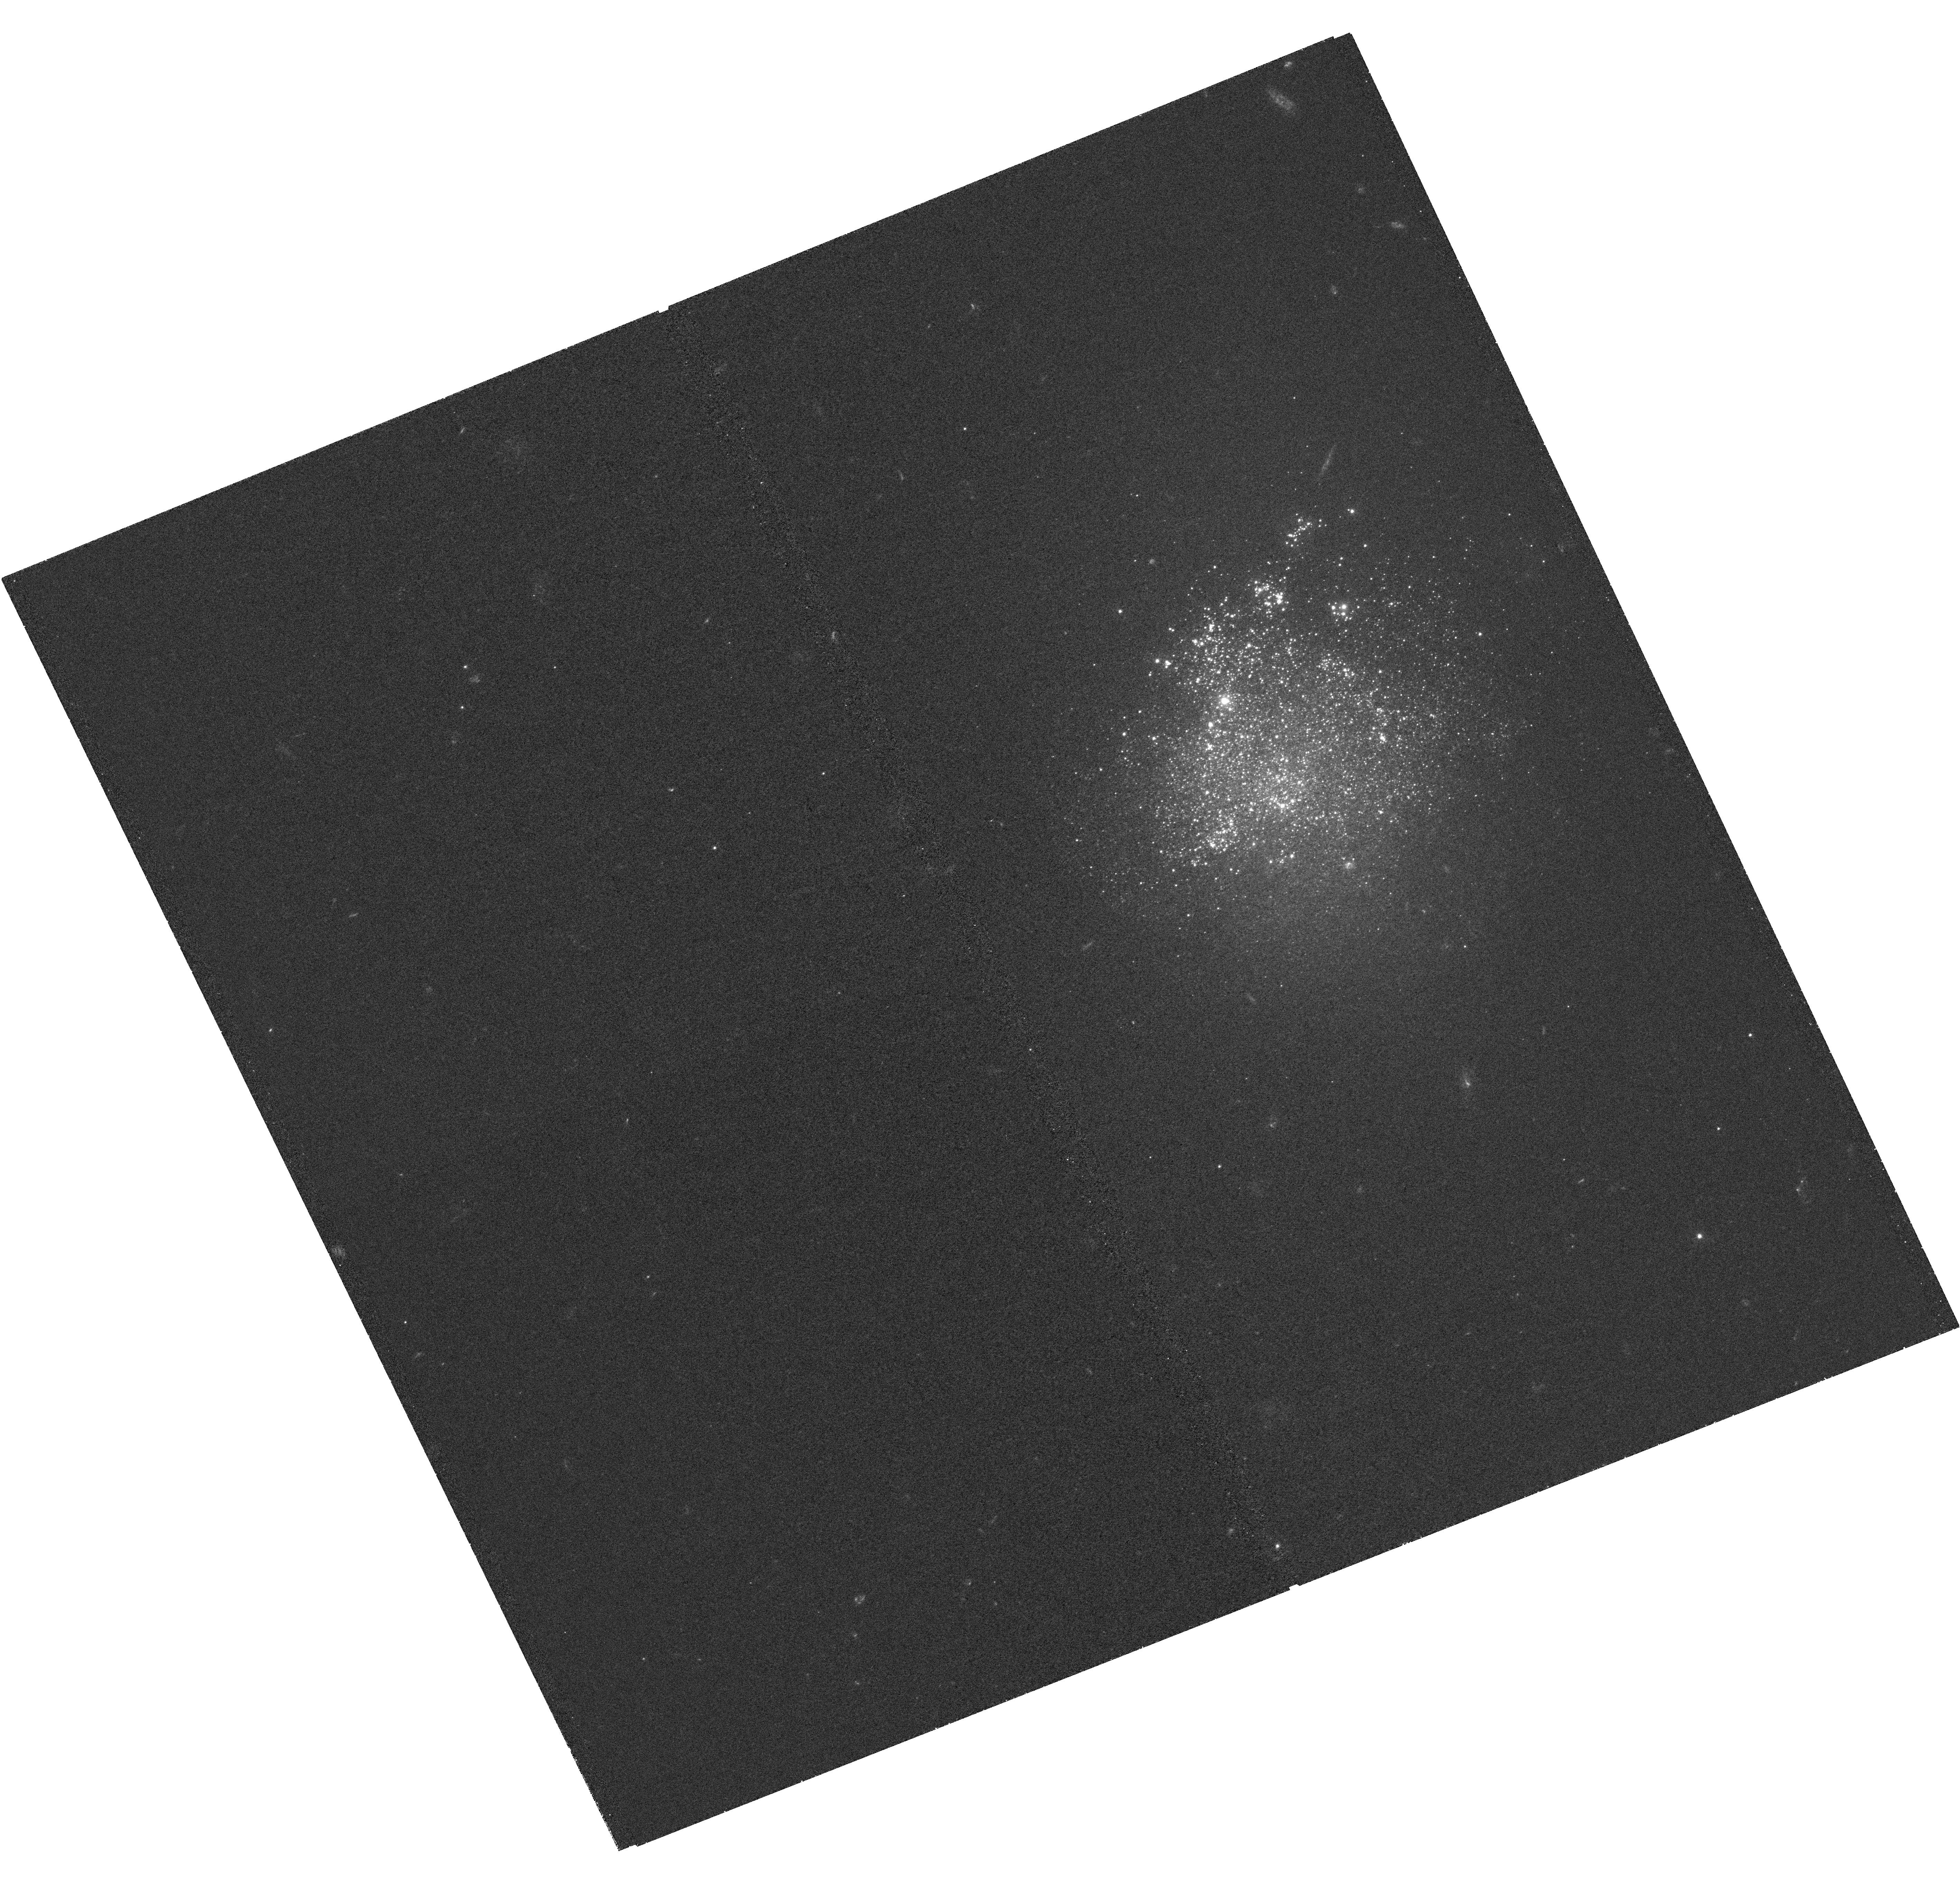
Target: NGC4163
Instrument: WFC3/UVIS
Filter: F336W
Exposure: 1 h
Observation ID: hst_15275_17_wfc3_uvis_f336w_idn017

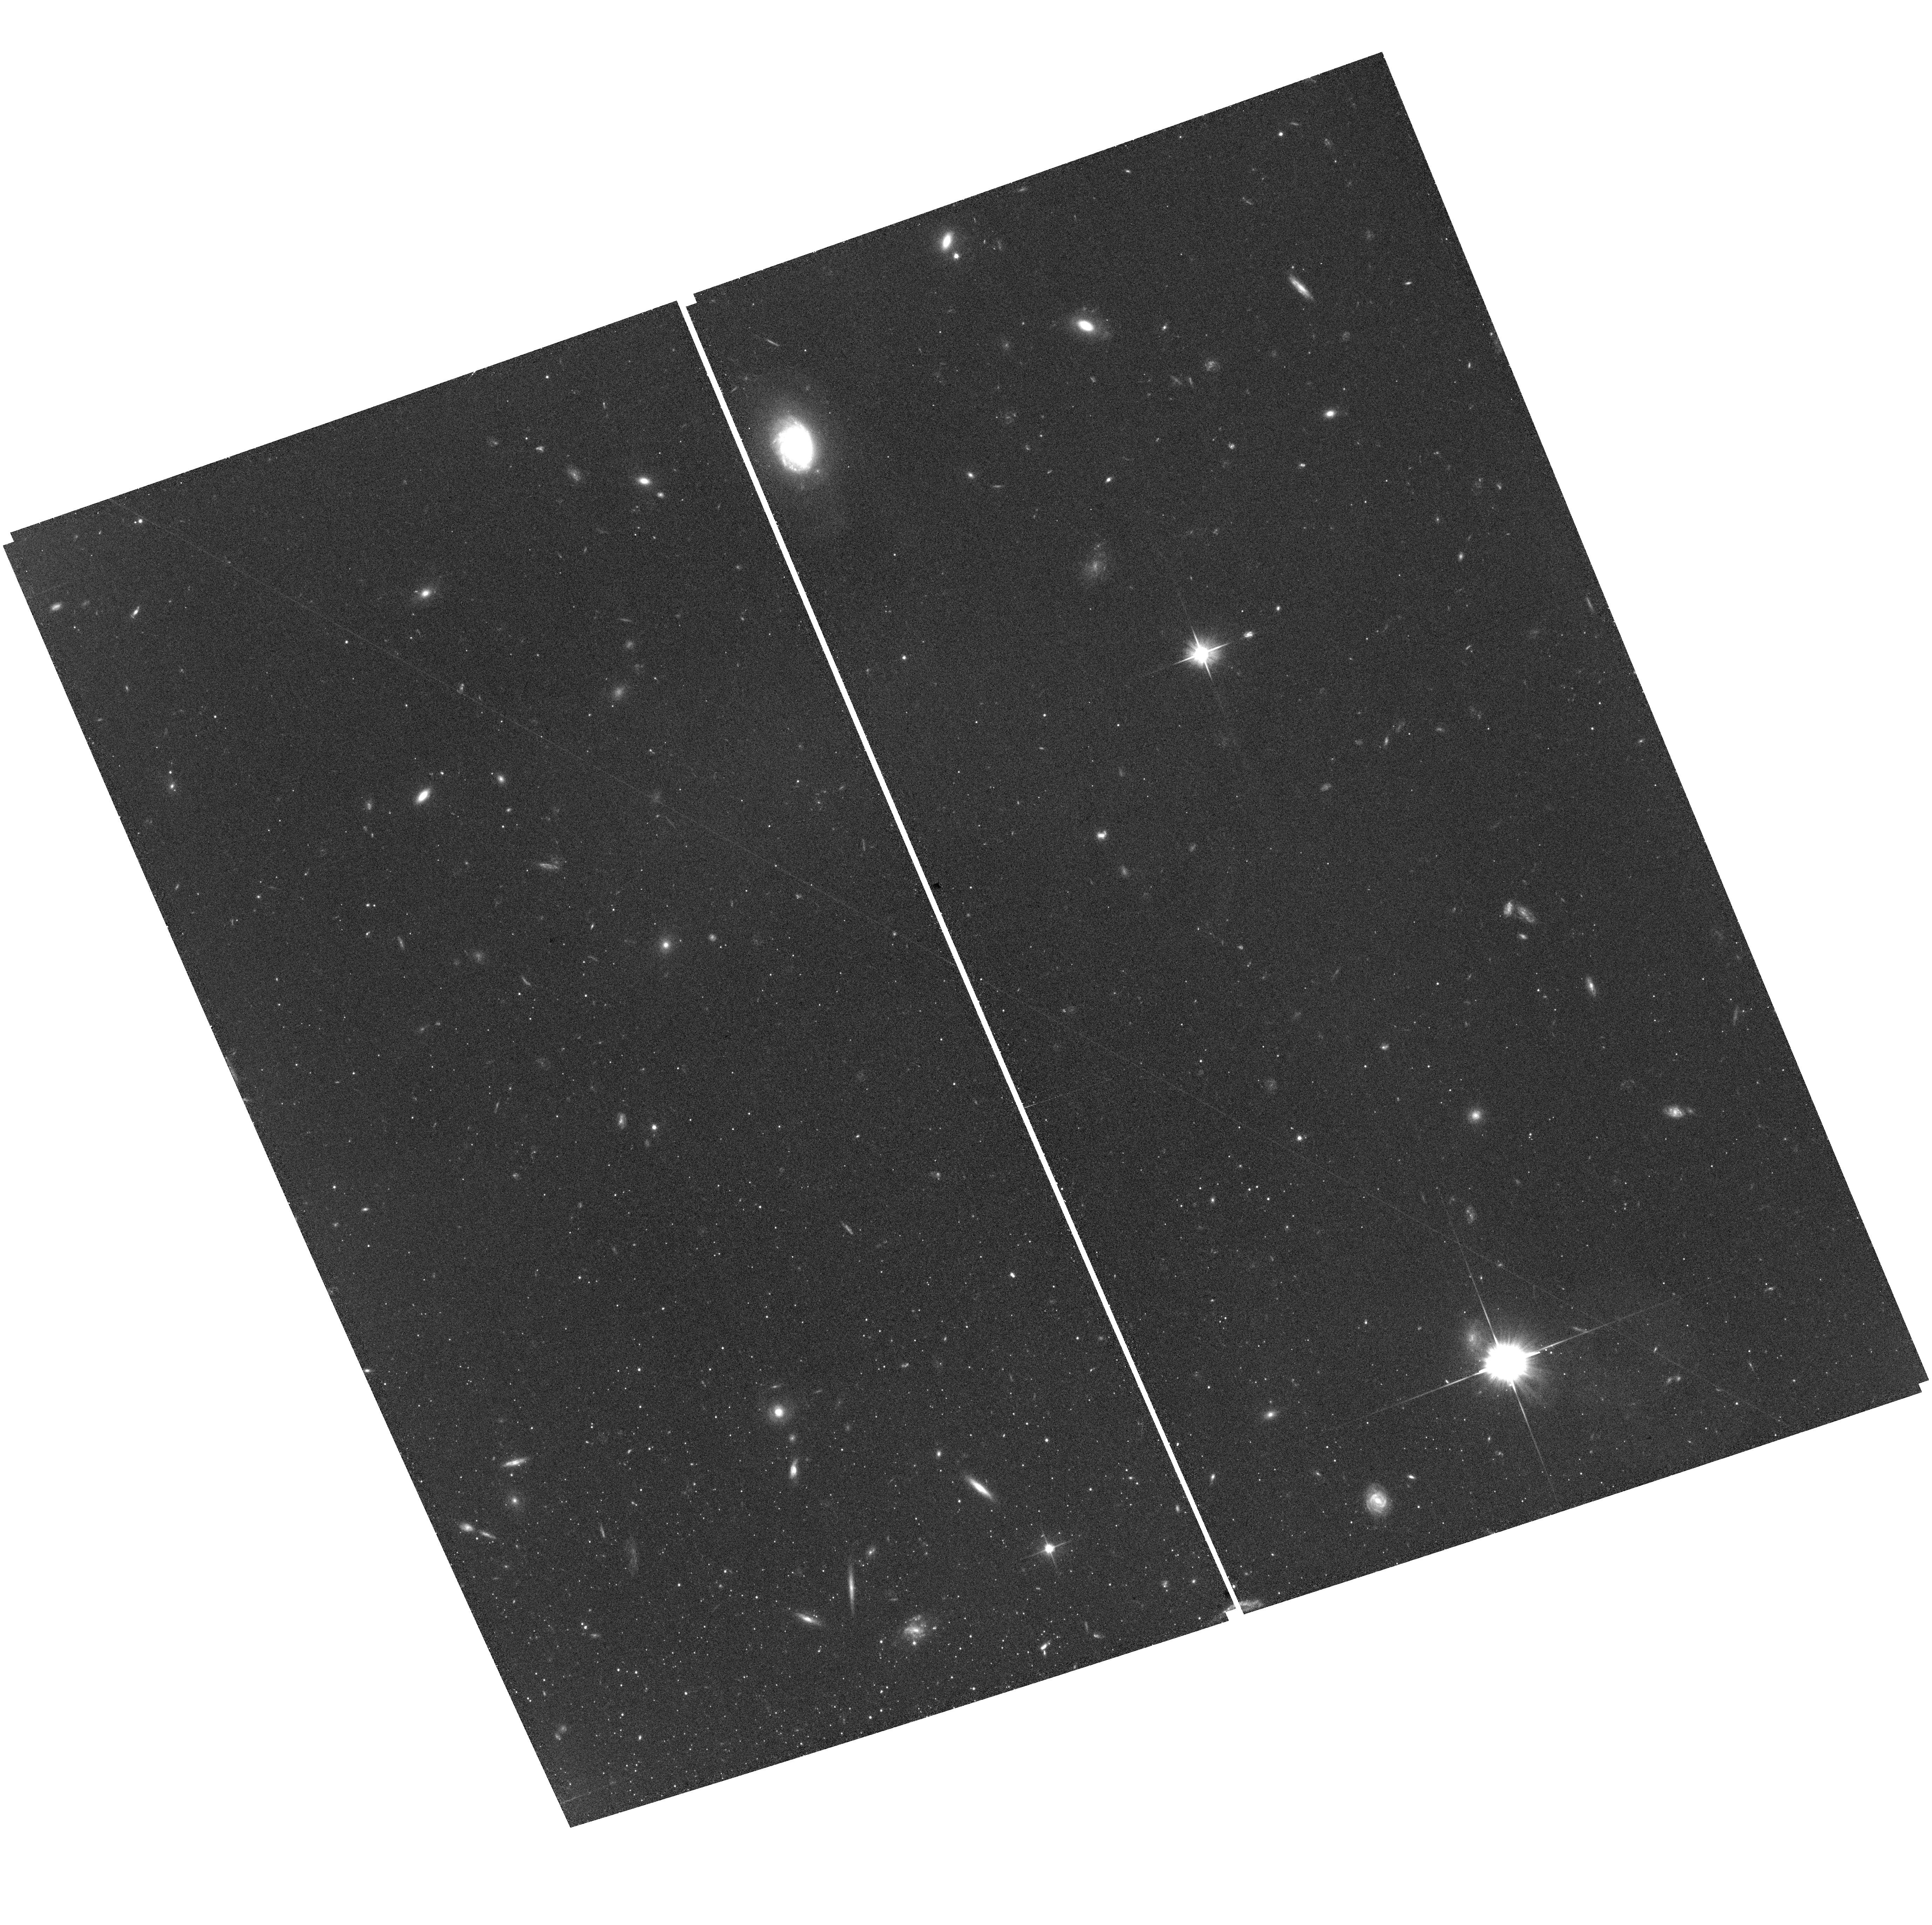
Target: SEXTANS-B
Instrument: ACS/WFC
Filter: F606W
Exposure: 39 min
Observation ID: hst_15275_08_acs_wfc_f606w_jdn008

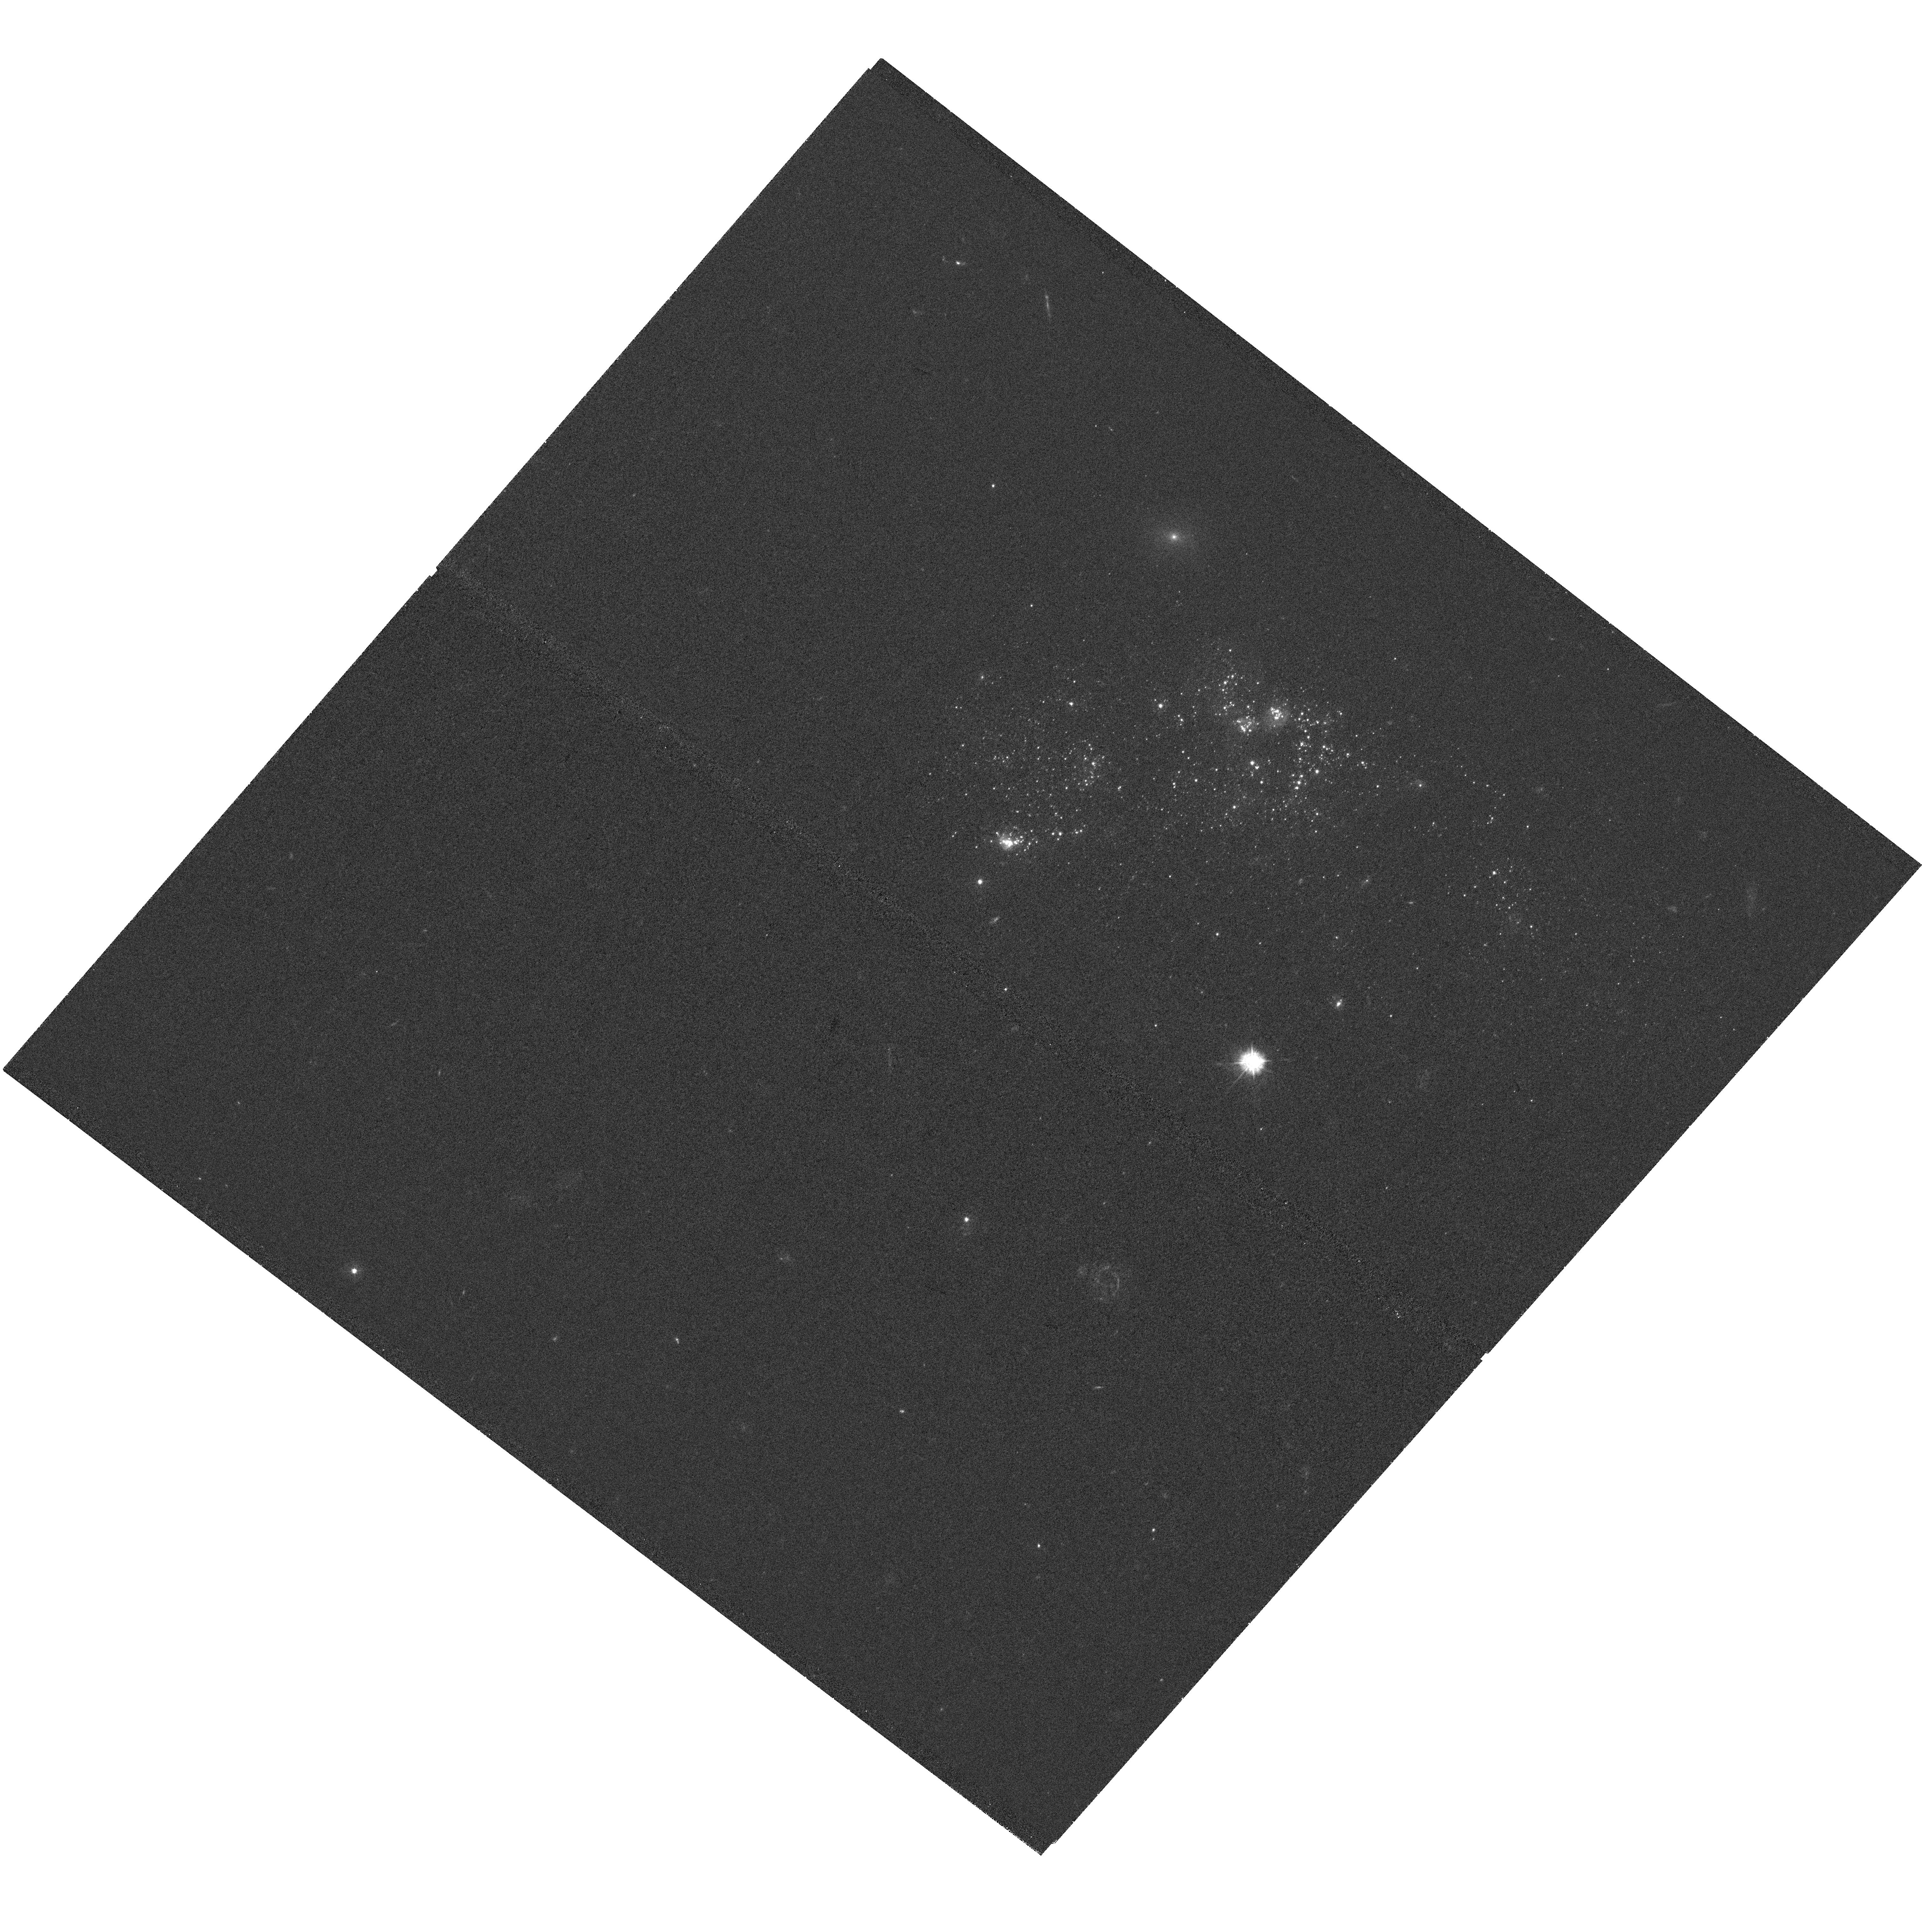
Target: CVN1-DW-A
Instrument: WFC3/UVIS
Filter: F336W
Exposure: 59 min
Observation ID: hst_15275_19_wfc3_uvis_f336w_idn019

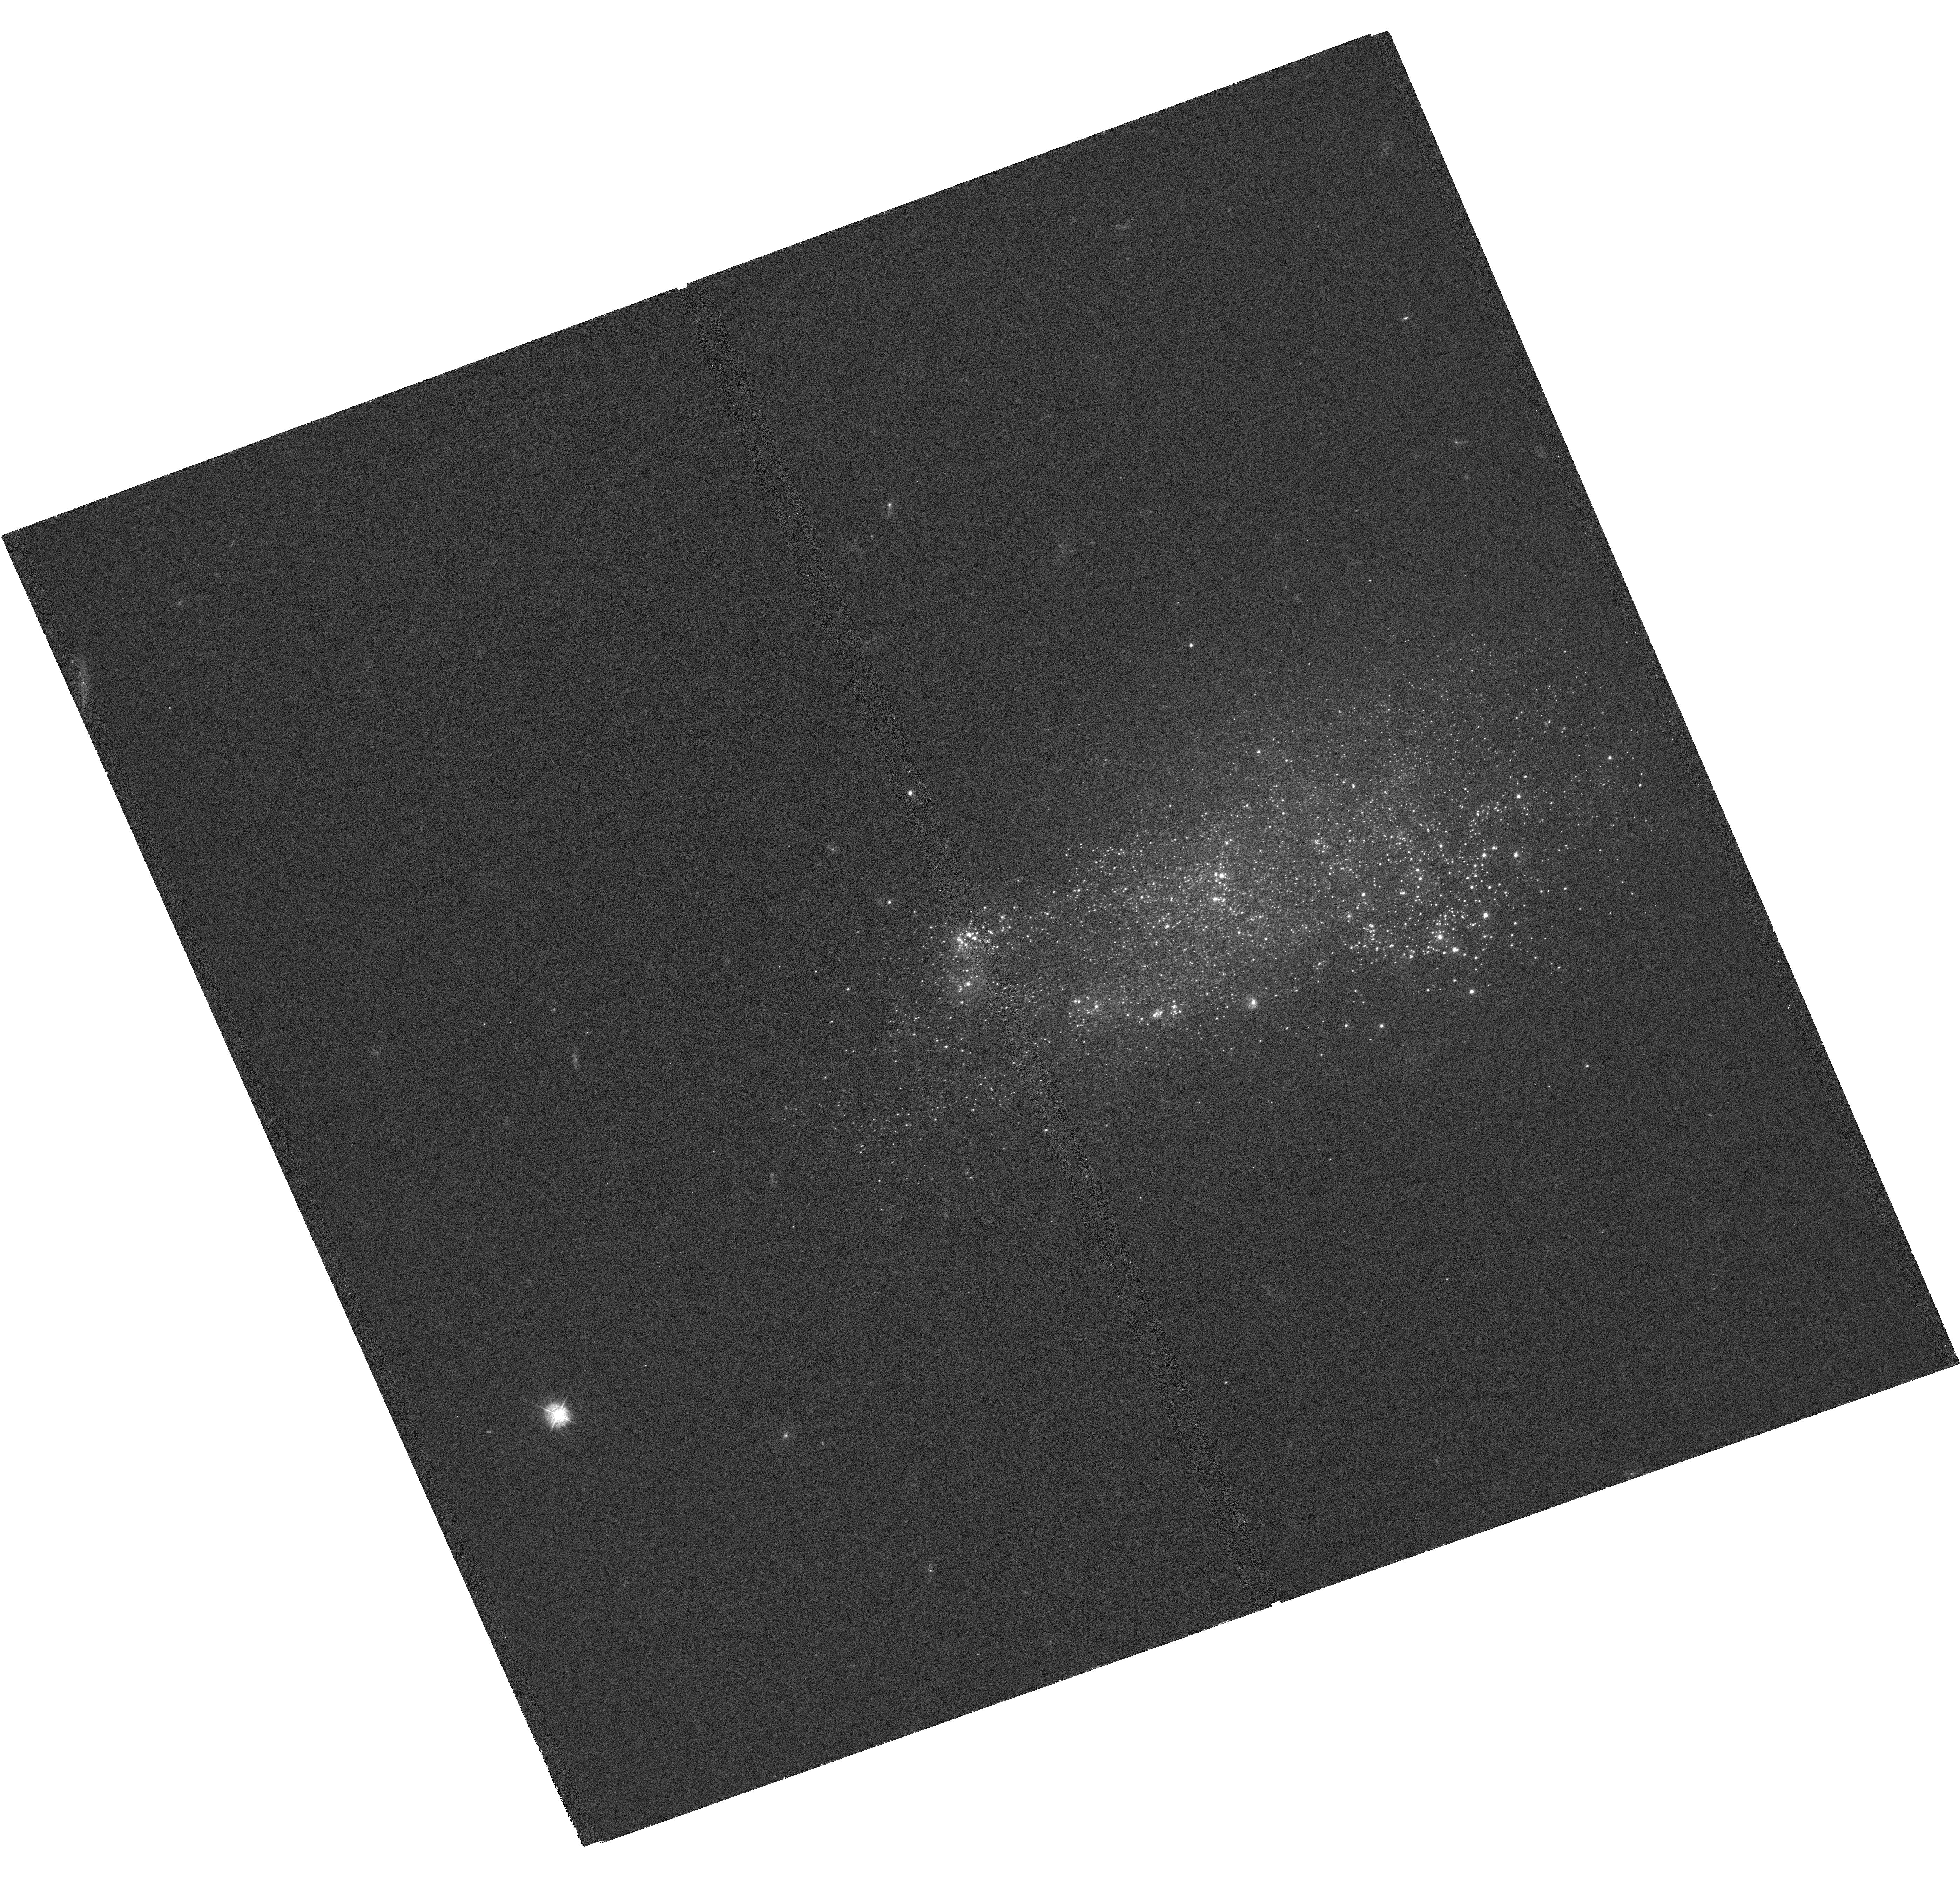
Target: UGC8508
Instrument: WFC3/UVIS
Filter: F336W
Exposure: 1.1 h
Observation ID: hst_15275_14_wfc3_uvis_f336w_idn014

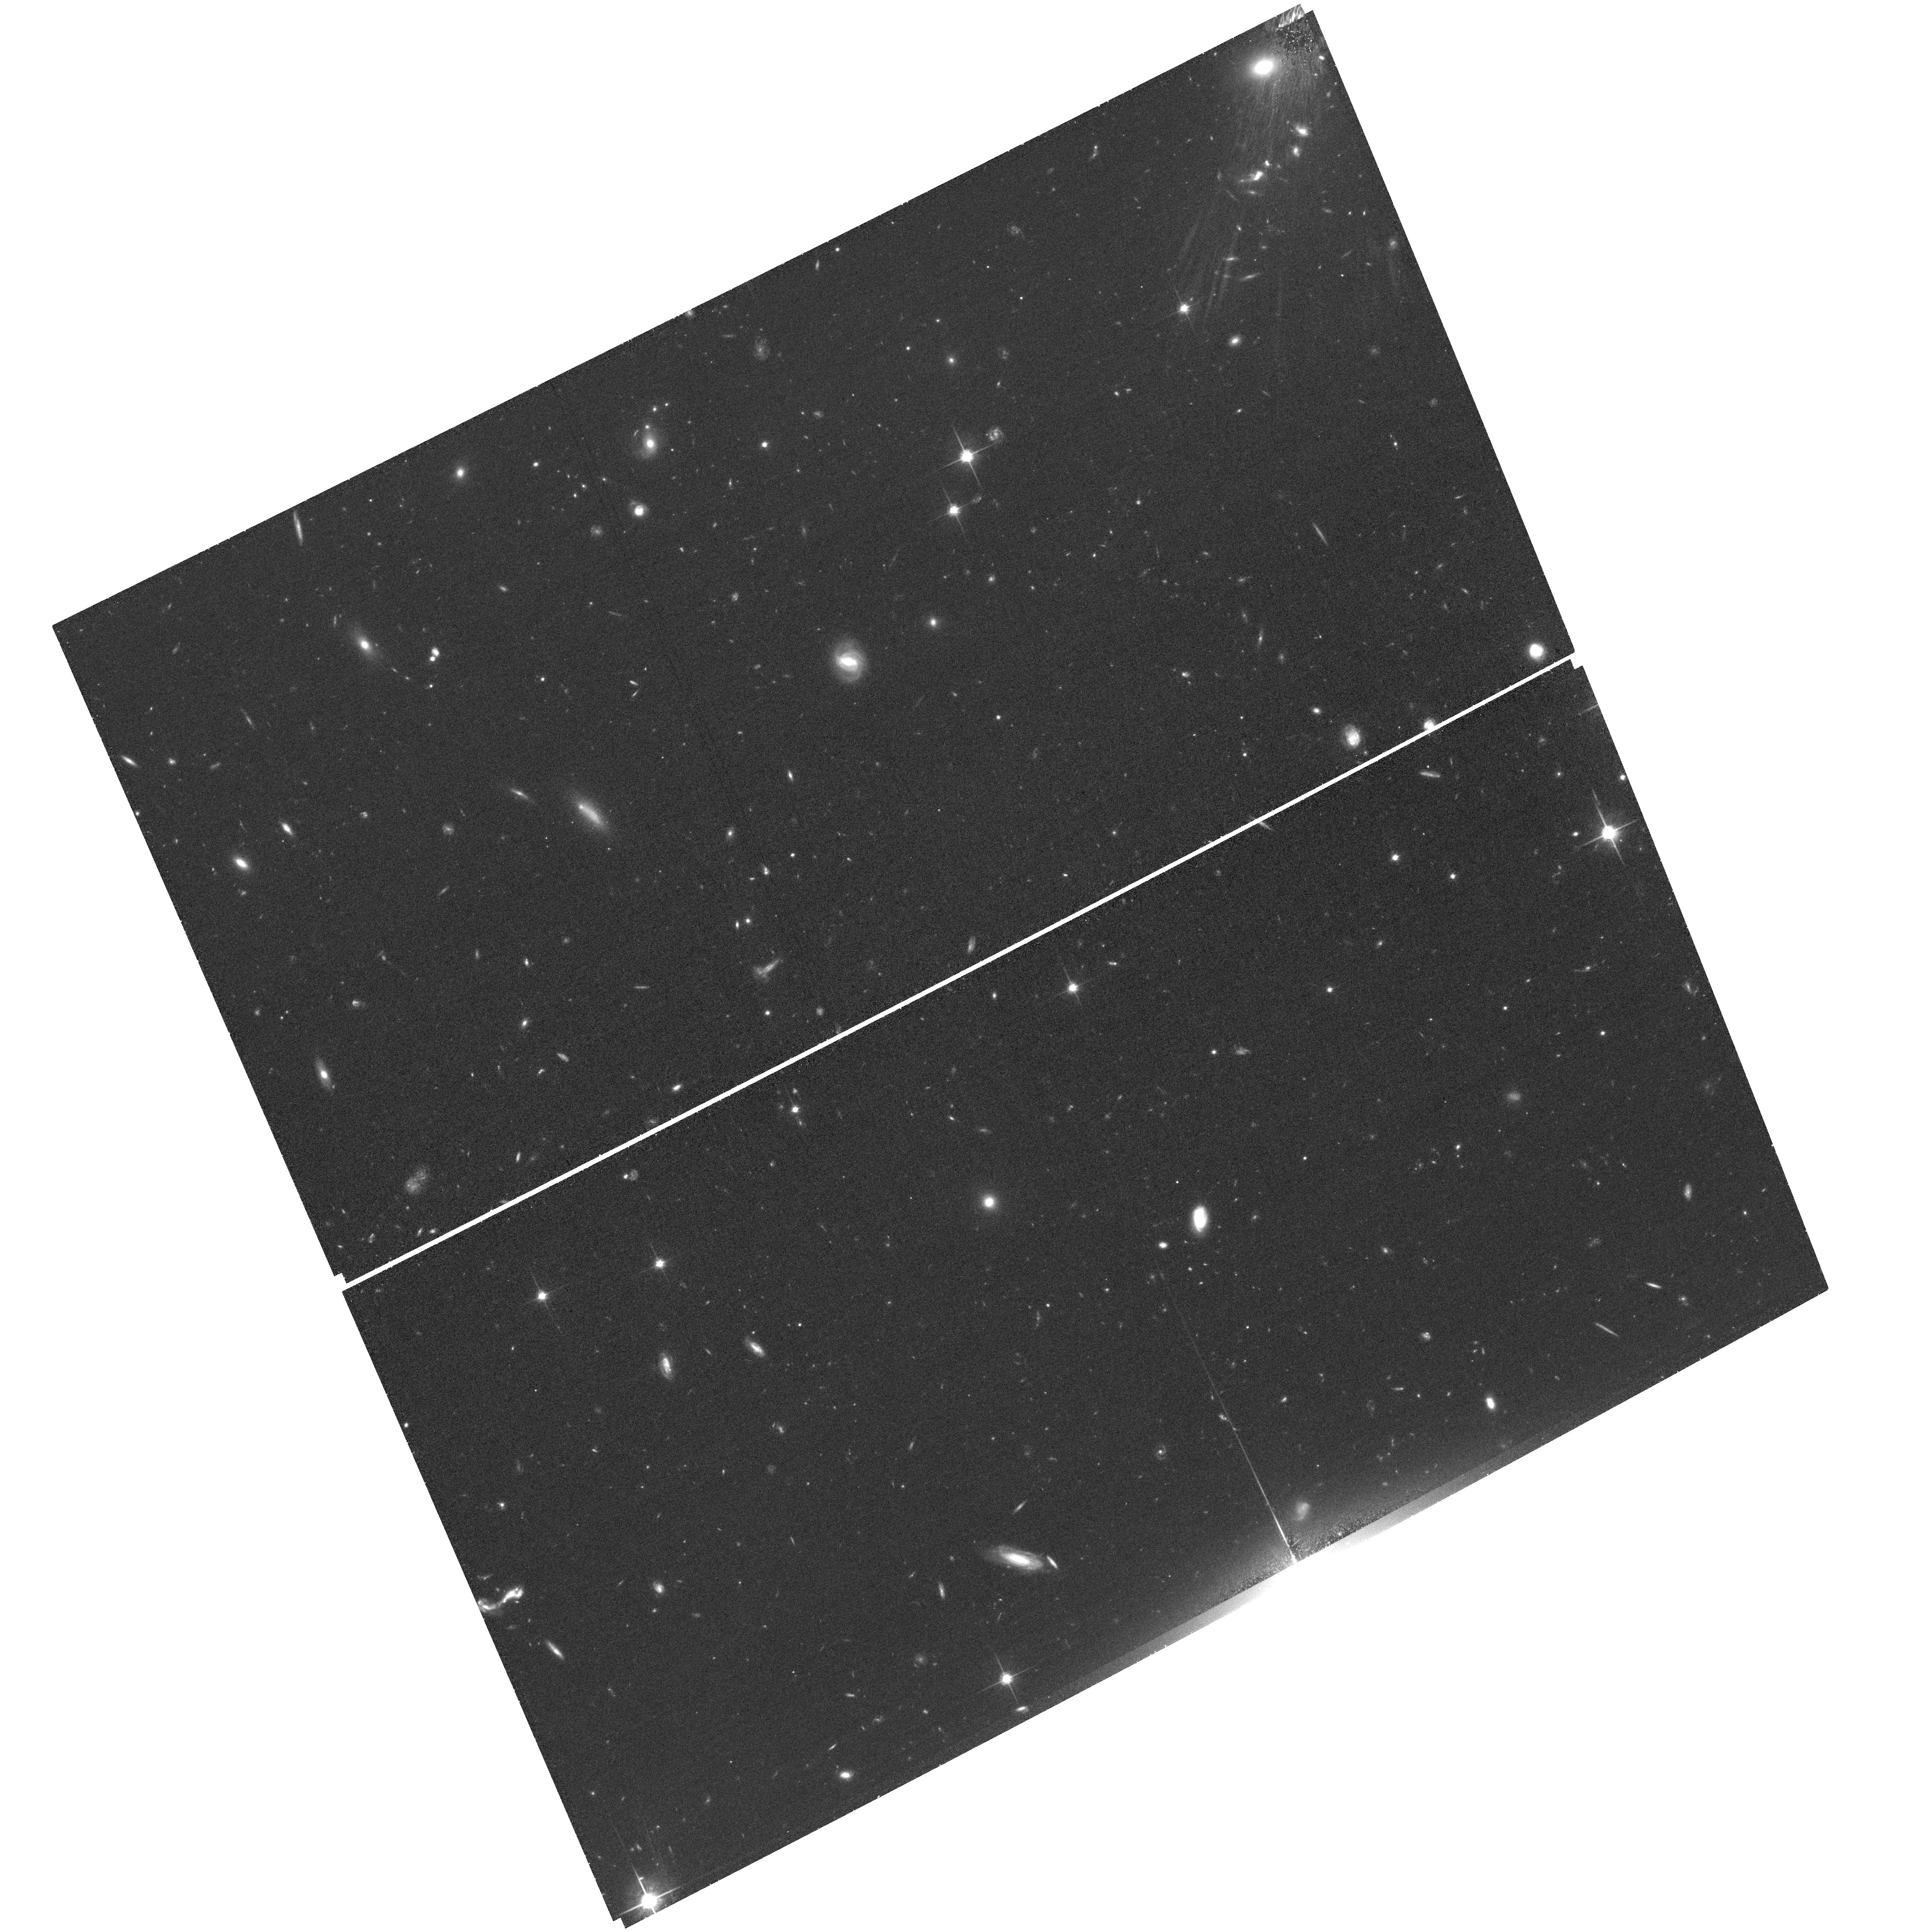
Target: UGC9240
Instrument: ACS/WFC
Filter: F814W
Exposure: 58 min
Observation ID: hst_15275_16_acs_wfc_f814w_jdn016

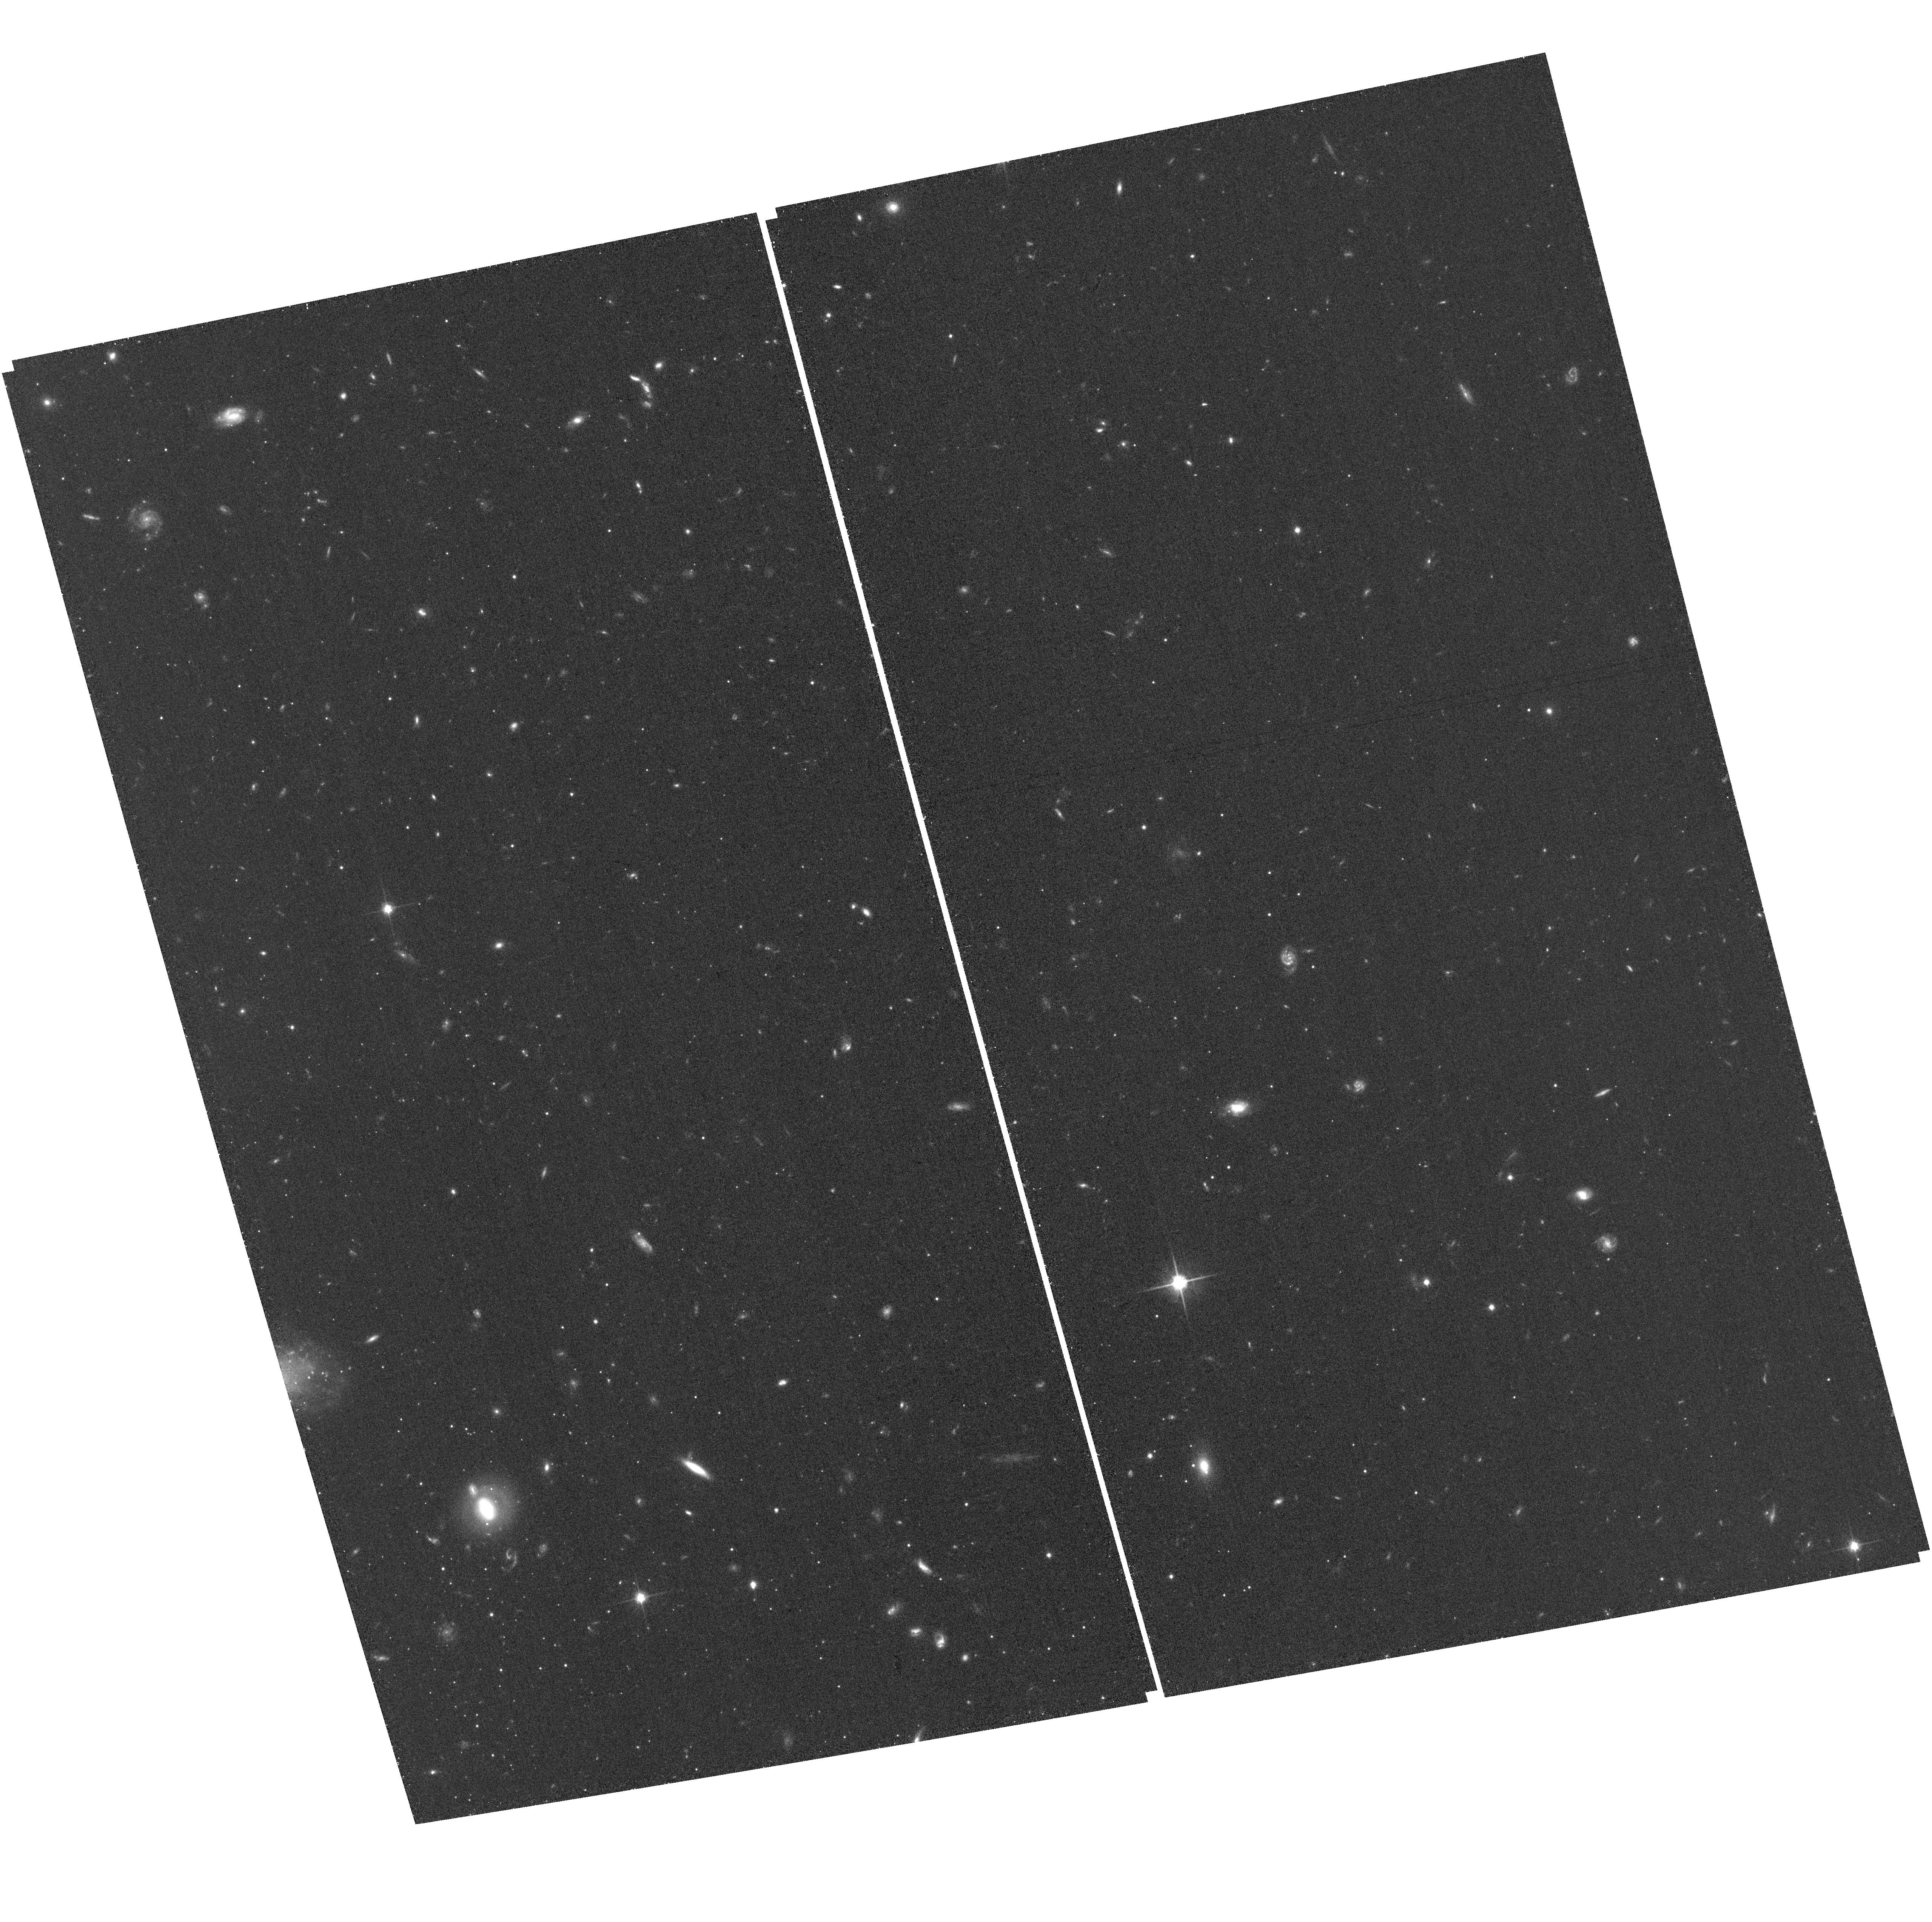
Target: SEXTANS-A
Instrument: ACS/WFC
Filter: F814W
Exposure: 36 min
Observation ID: hst_15275_07_acs_wfc_f814w_jdn007

Securing HSTs UV Legacy in the Local Volume: Probing Star Formation and the Interstellar Medium in Low Mass Galaxies (PI: Gilbert, Karoline)

We propose WFC3 ultraviolet imaging of the stellar populations of a volume limited sample of 22 low-mass, nearby (<3.5 Mpc), star-forming galaxies, extending HST's resolved stellar populations legacy to include UV observations of the lowest mass and lowest metallicity star-forming environments. We will derive bolometric luminosities, effective temperatures, and constrain the line-of-sight dust extinction for millions of stars in the Local Volume. This will enable us to (1) measure the spatially- and temporally-resolved recent star formation history; (2) infer the unobscured UV flux of the stellar populations; (3) produce high resolution maps of the dust column density and grain size; and (4) reveal the drivers of dust emission. We will directly measure the quantities required to understand the link between star formation and the interstellar medium on sub-kiloparsec scales, test and calibrate widely-used star formation rate indicators, and provide critical constraints on stellar feedback processes. Our team has obtained, reduced, analyzed, and publicly released data from over 1500 orbits of HST imaging of resolved stellar populations in crowded fields, and we are already producing the above measurements for higher mass and metallicity galaxies. The UV data will yield new insight into the baryonic physics of galaxy formation, producing quantitative constraints on the energies and timescales of interactions between gas, dust, and stars in the low-mass, low-metallicity regime. When combined with existing data from HST, Spitzer, VLA, GALEX, and CARMA, the proposed UV data will make these galaxies a benchmark for ISM studies in low metallicity environments.